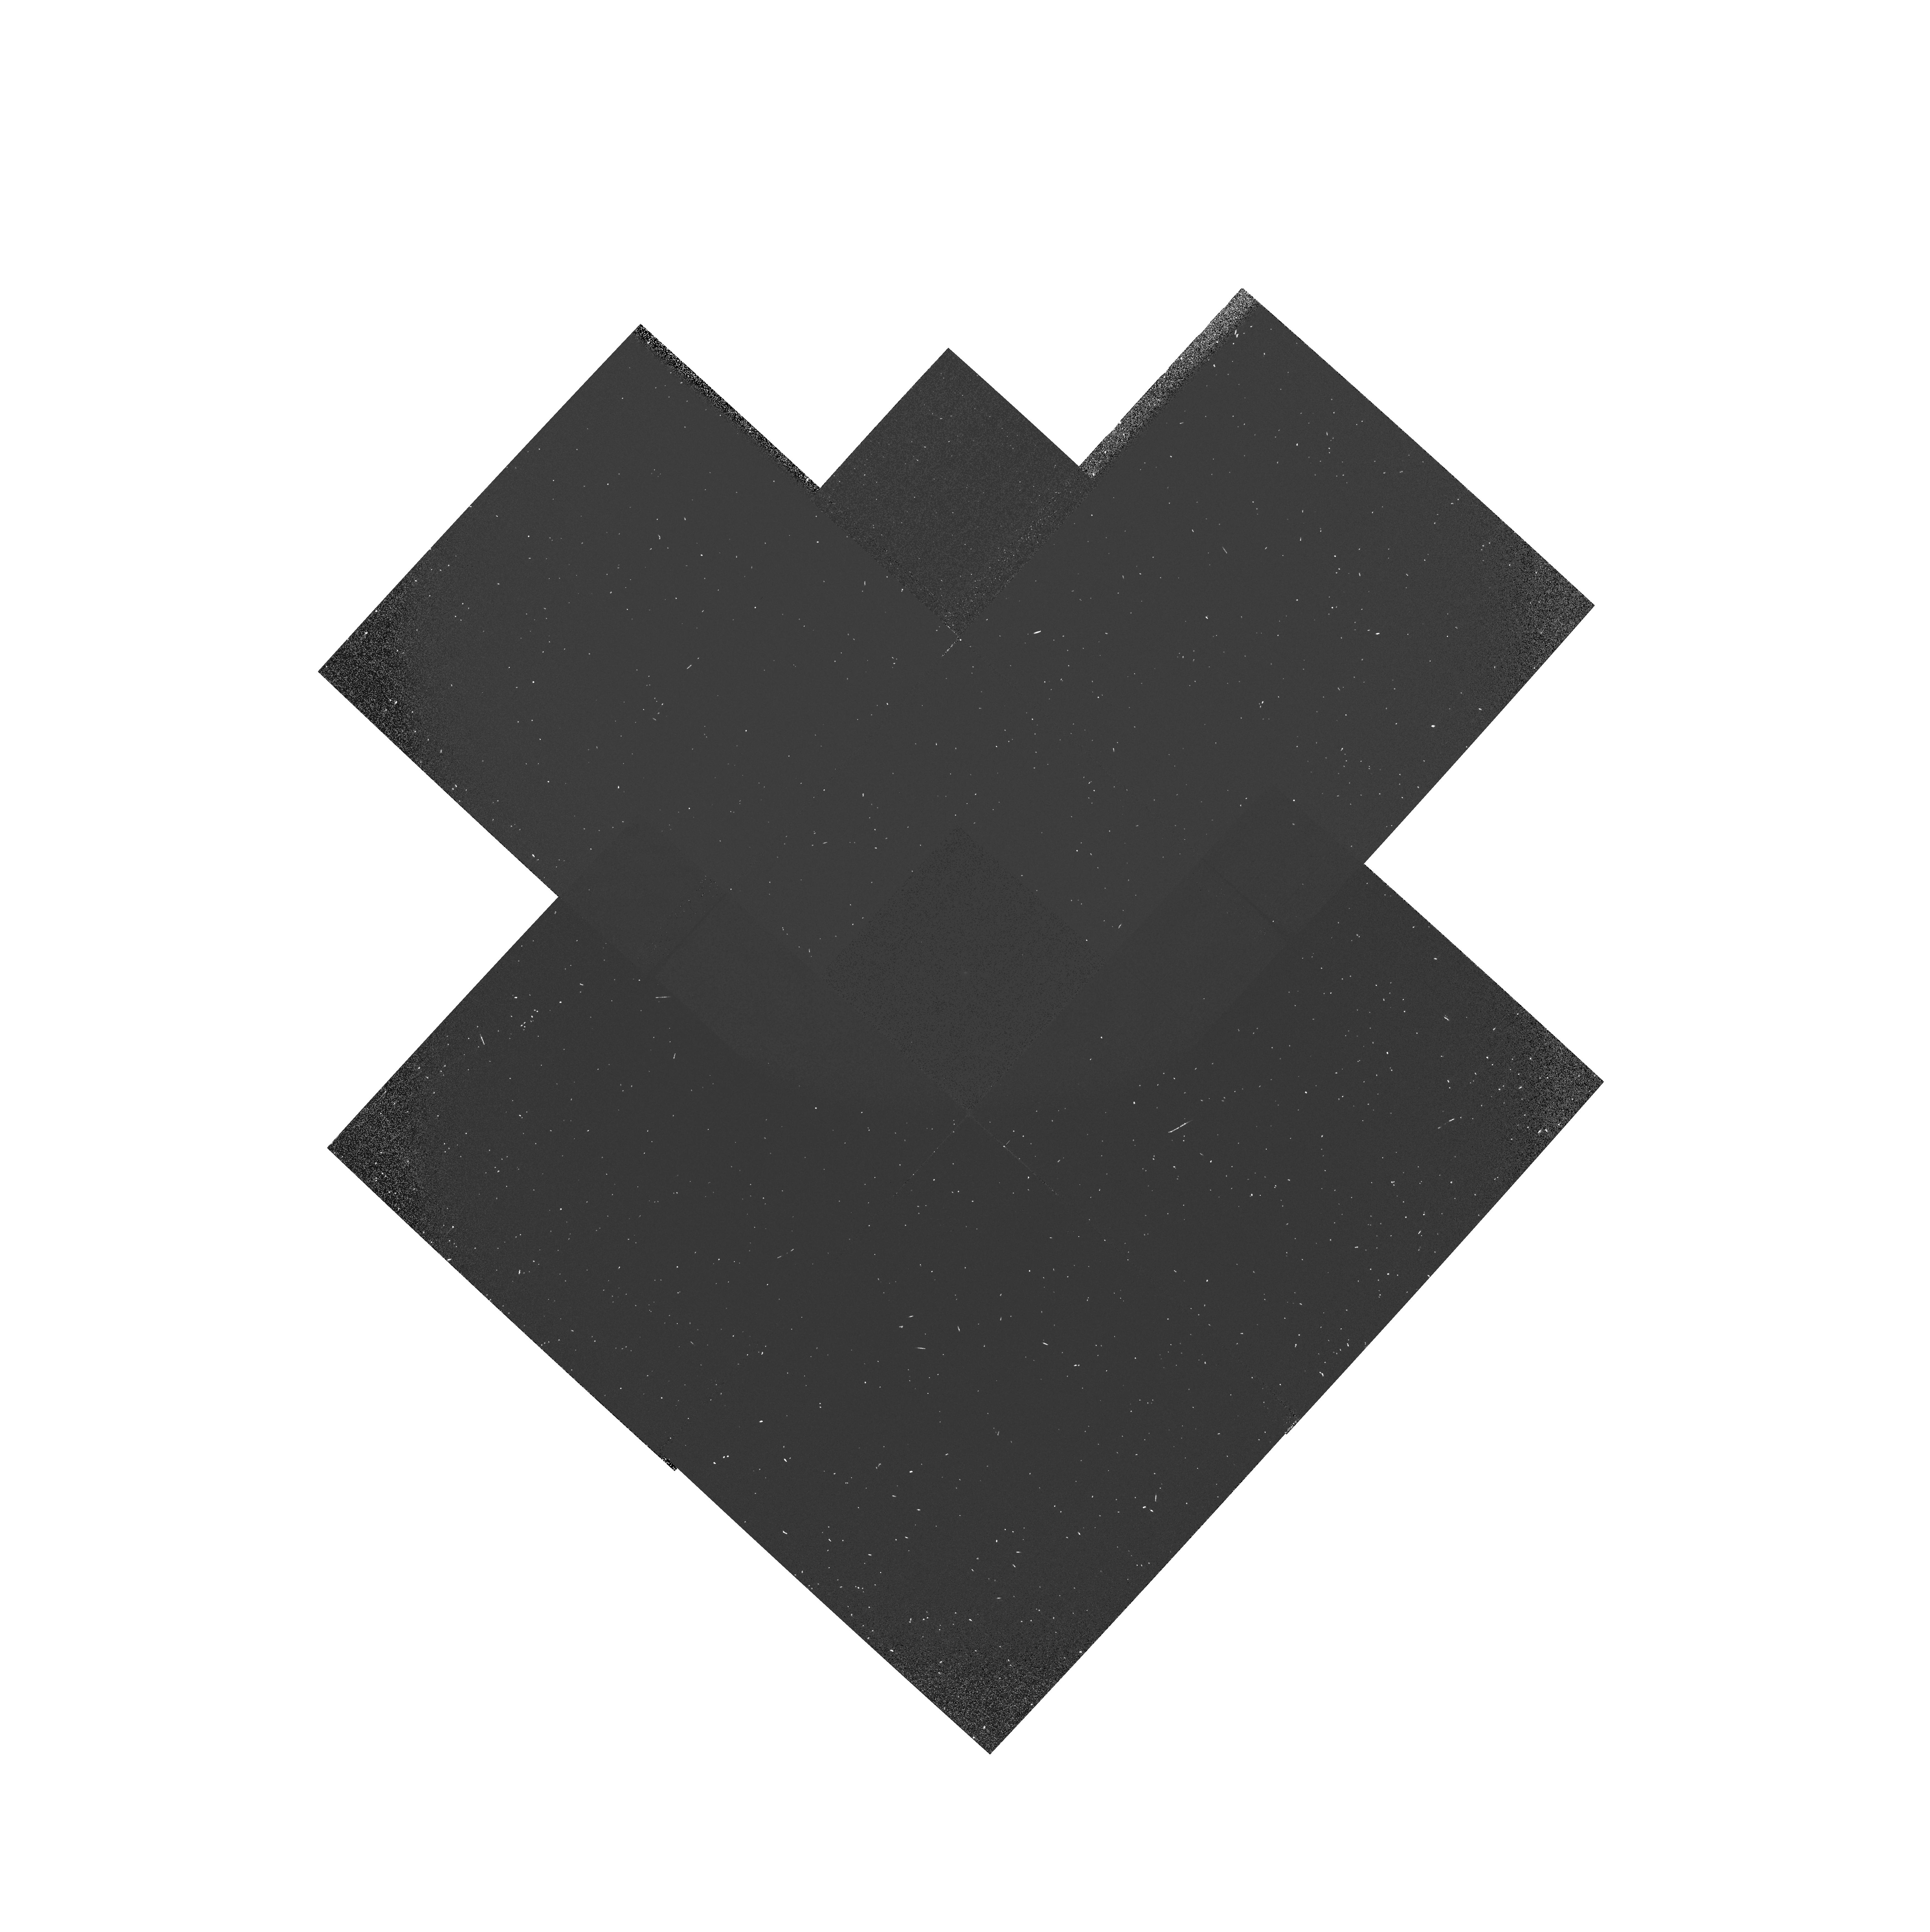
Target: GRW+70D5824. Instrument: WFPC2/PC. Filter: F160BW-F165LP. Exposure: 5 min. Observation ID: hst_7626_04_wfpc2_pc_f160bw-f165lp_u4s604

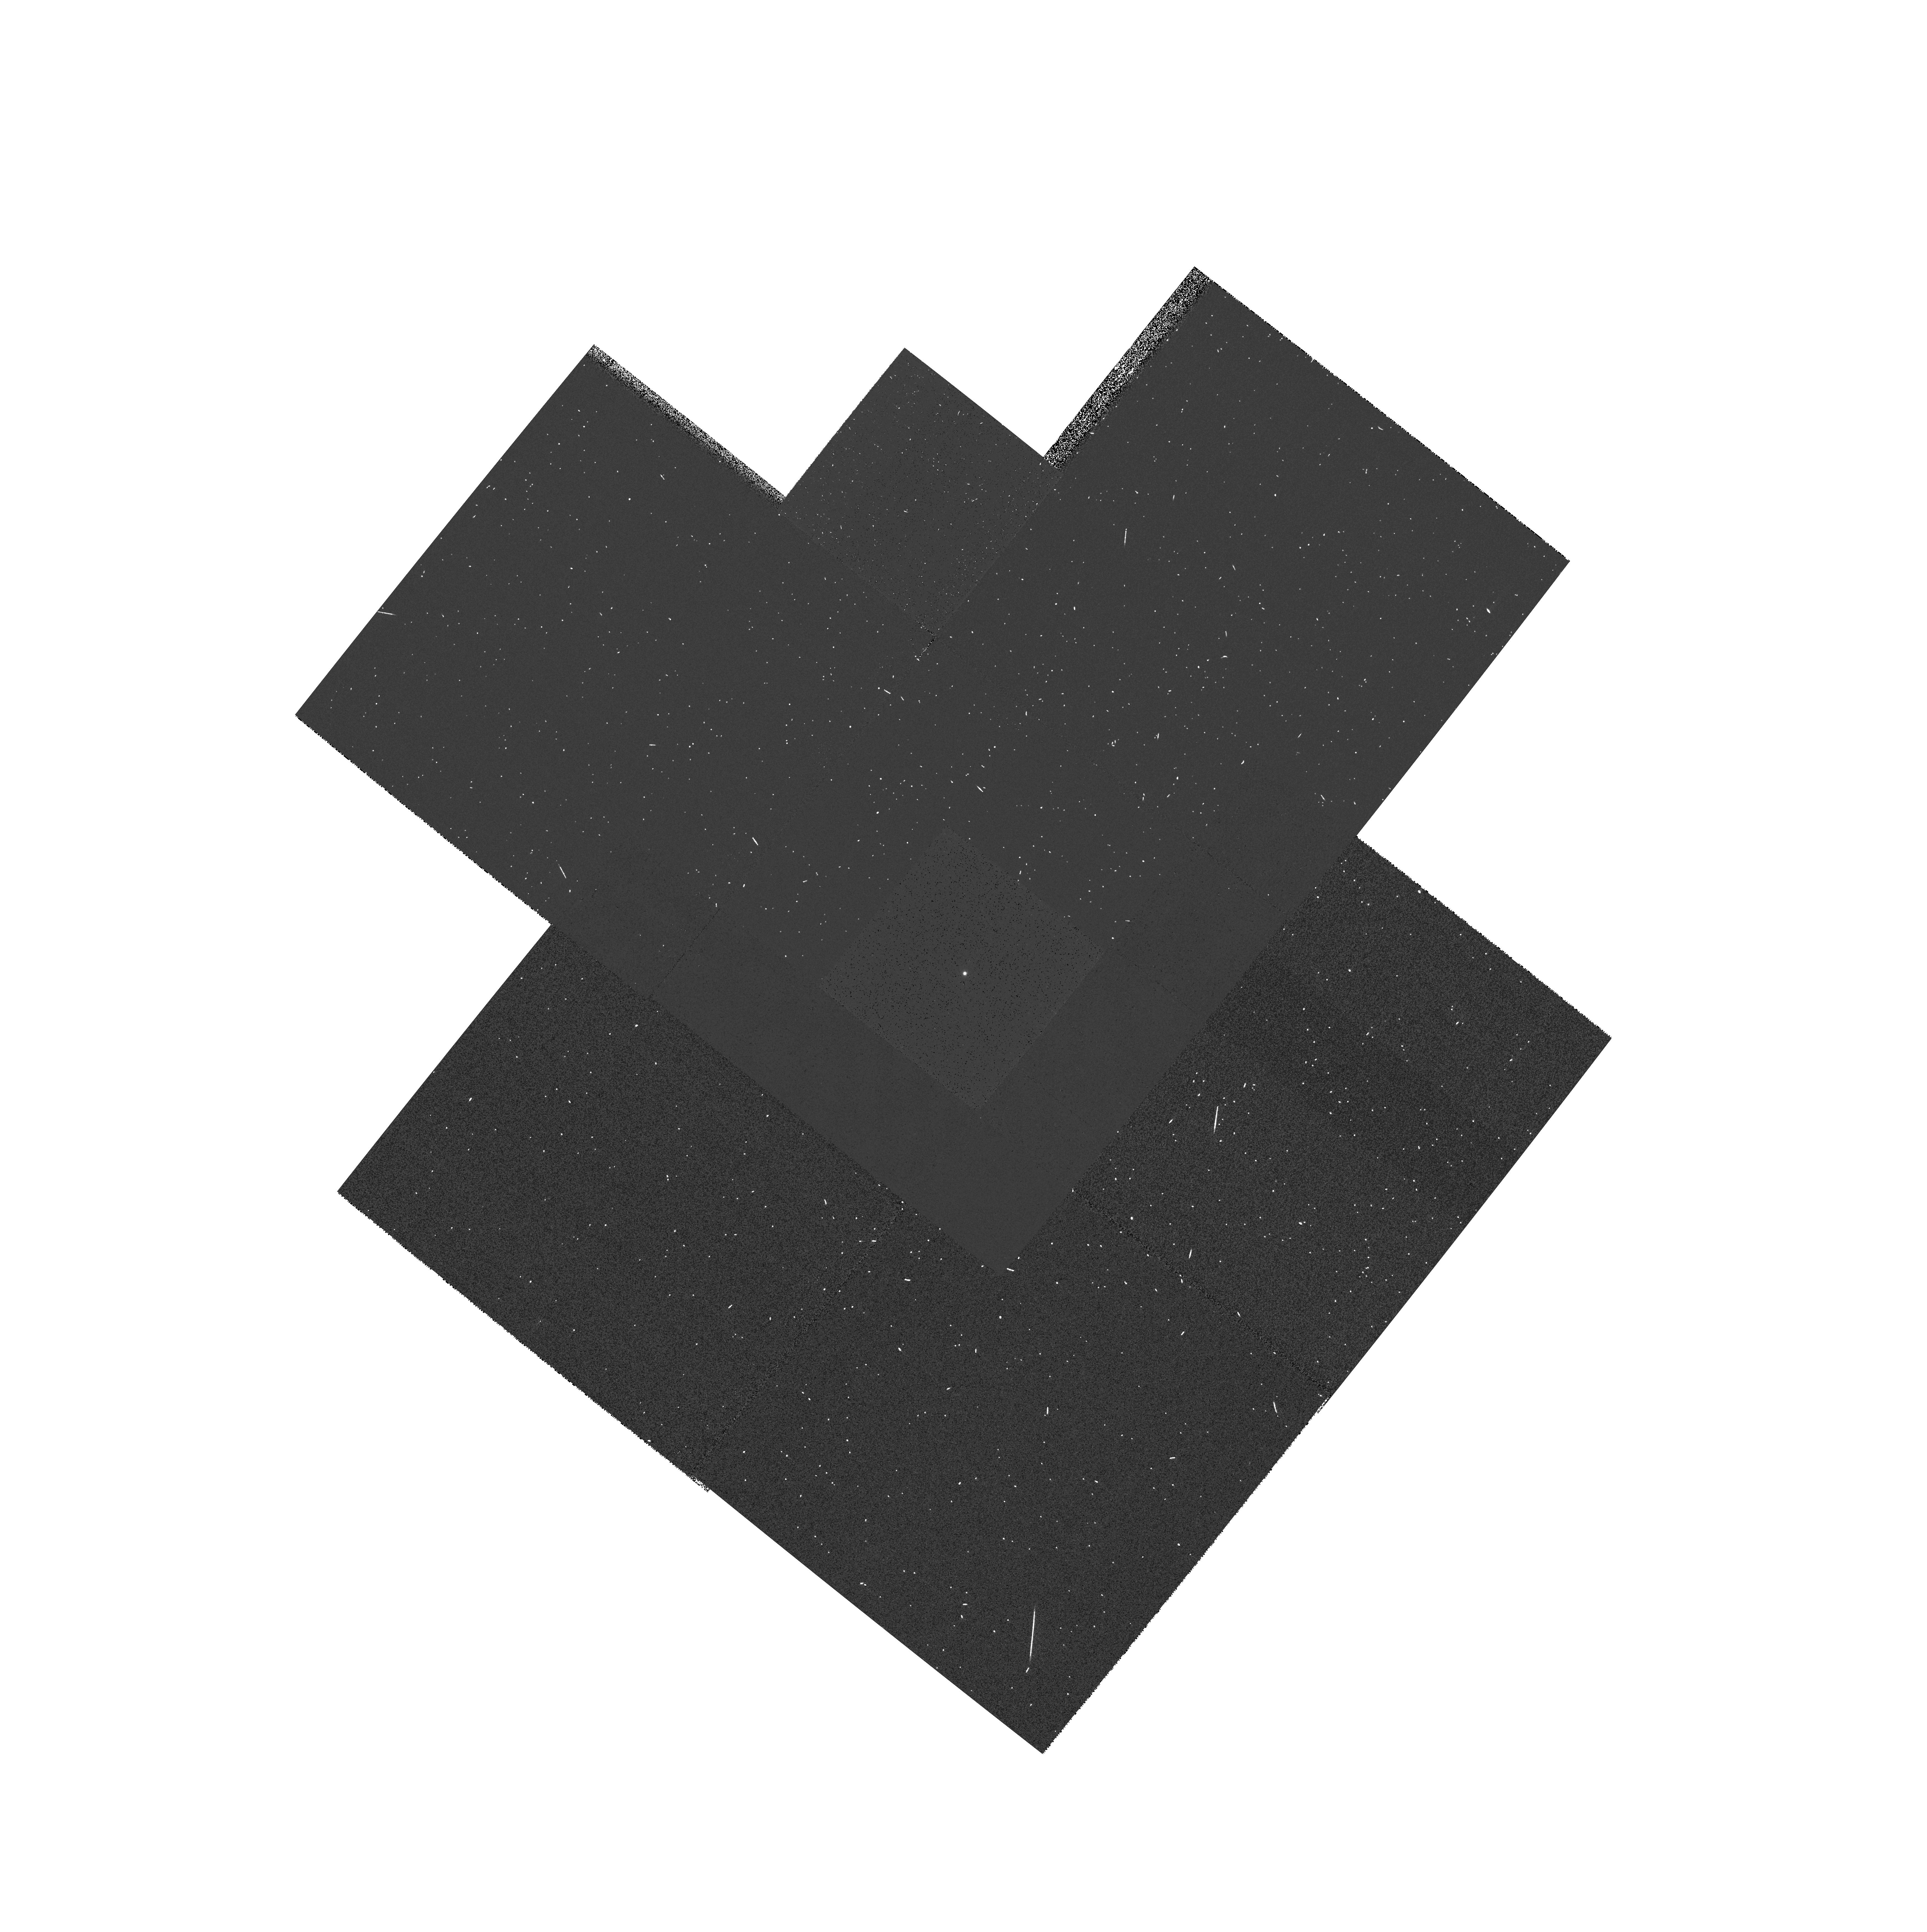
Target: GRW+70D5824. Instrument: WFPC2/PC. Filter: F390N. Exposure: 3 min. Observation ID: hst_7626_03_wfpc2_pc_f390n_u4s603

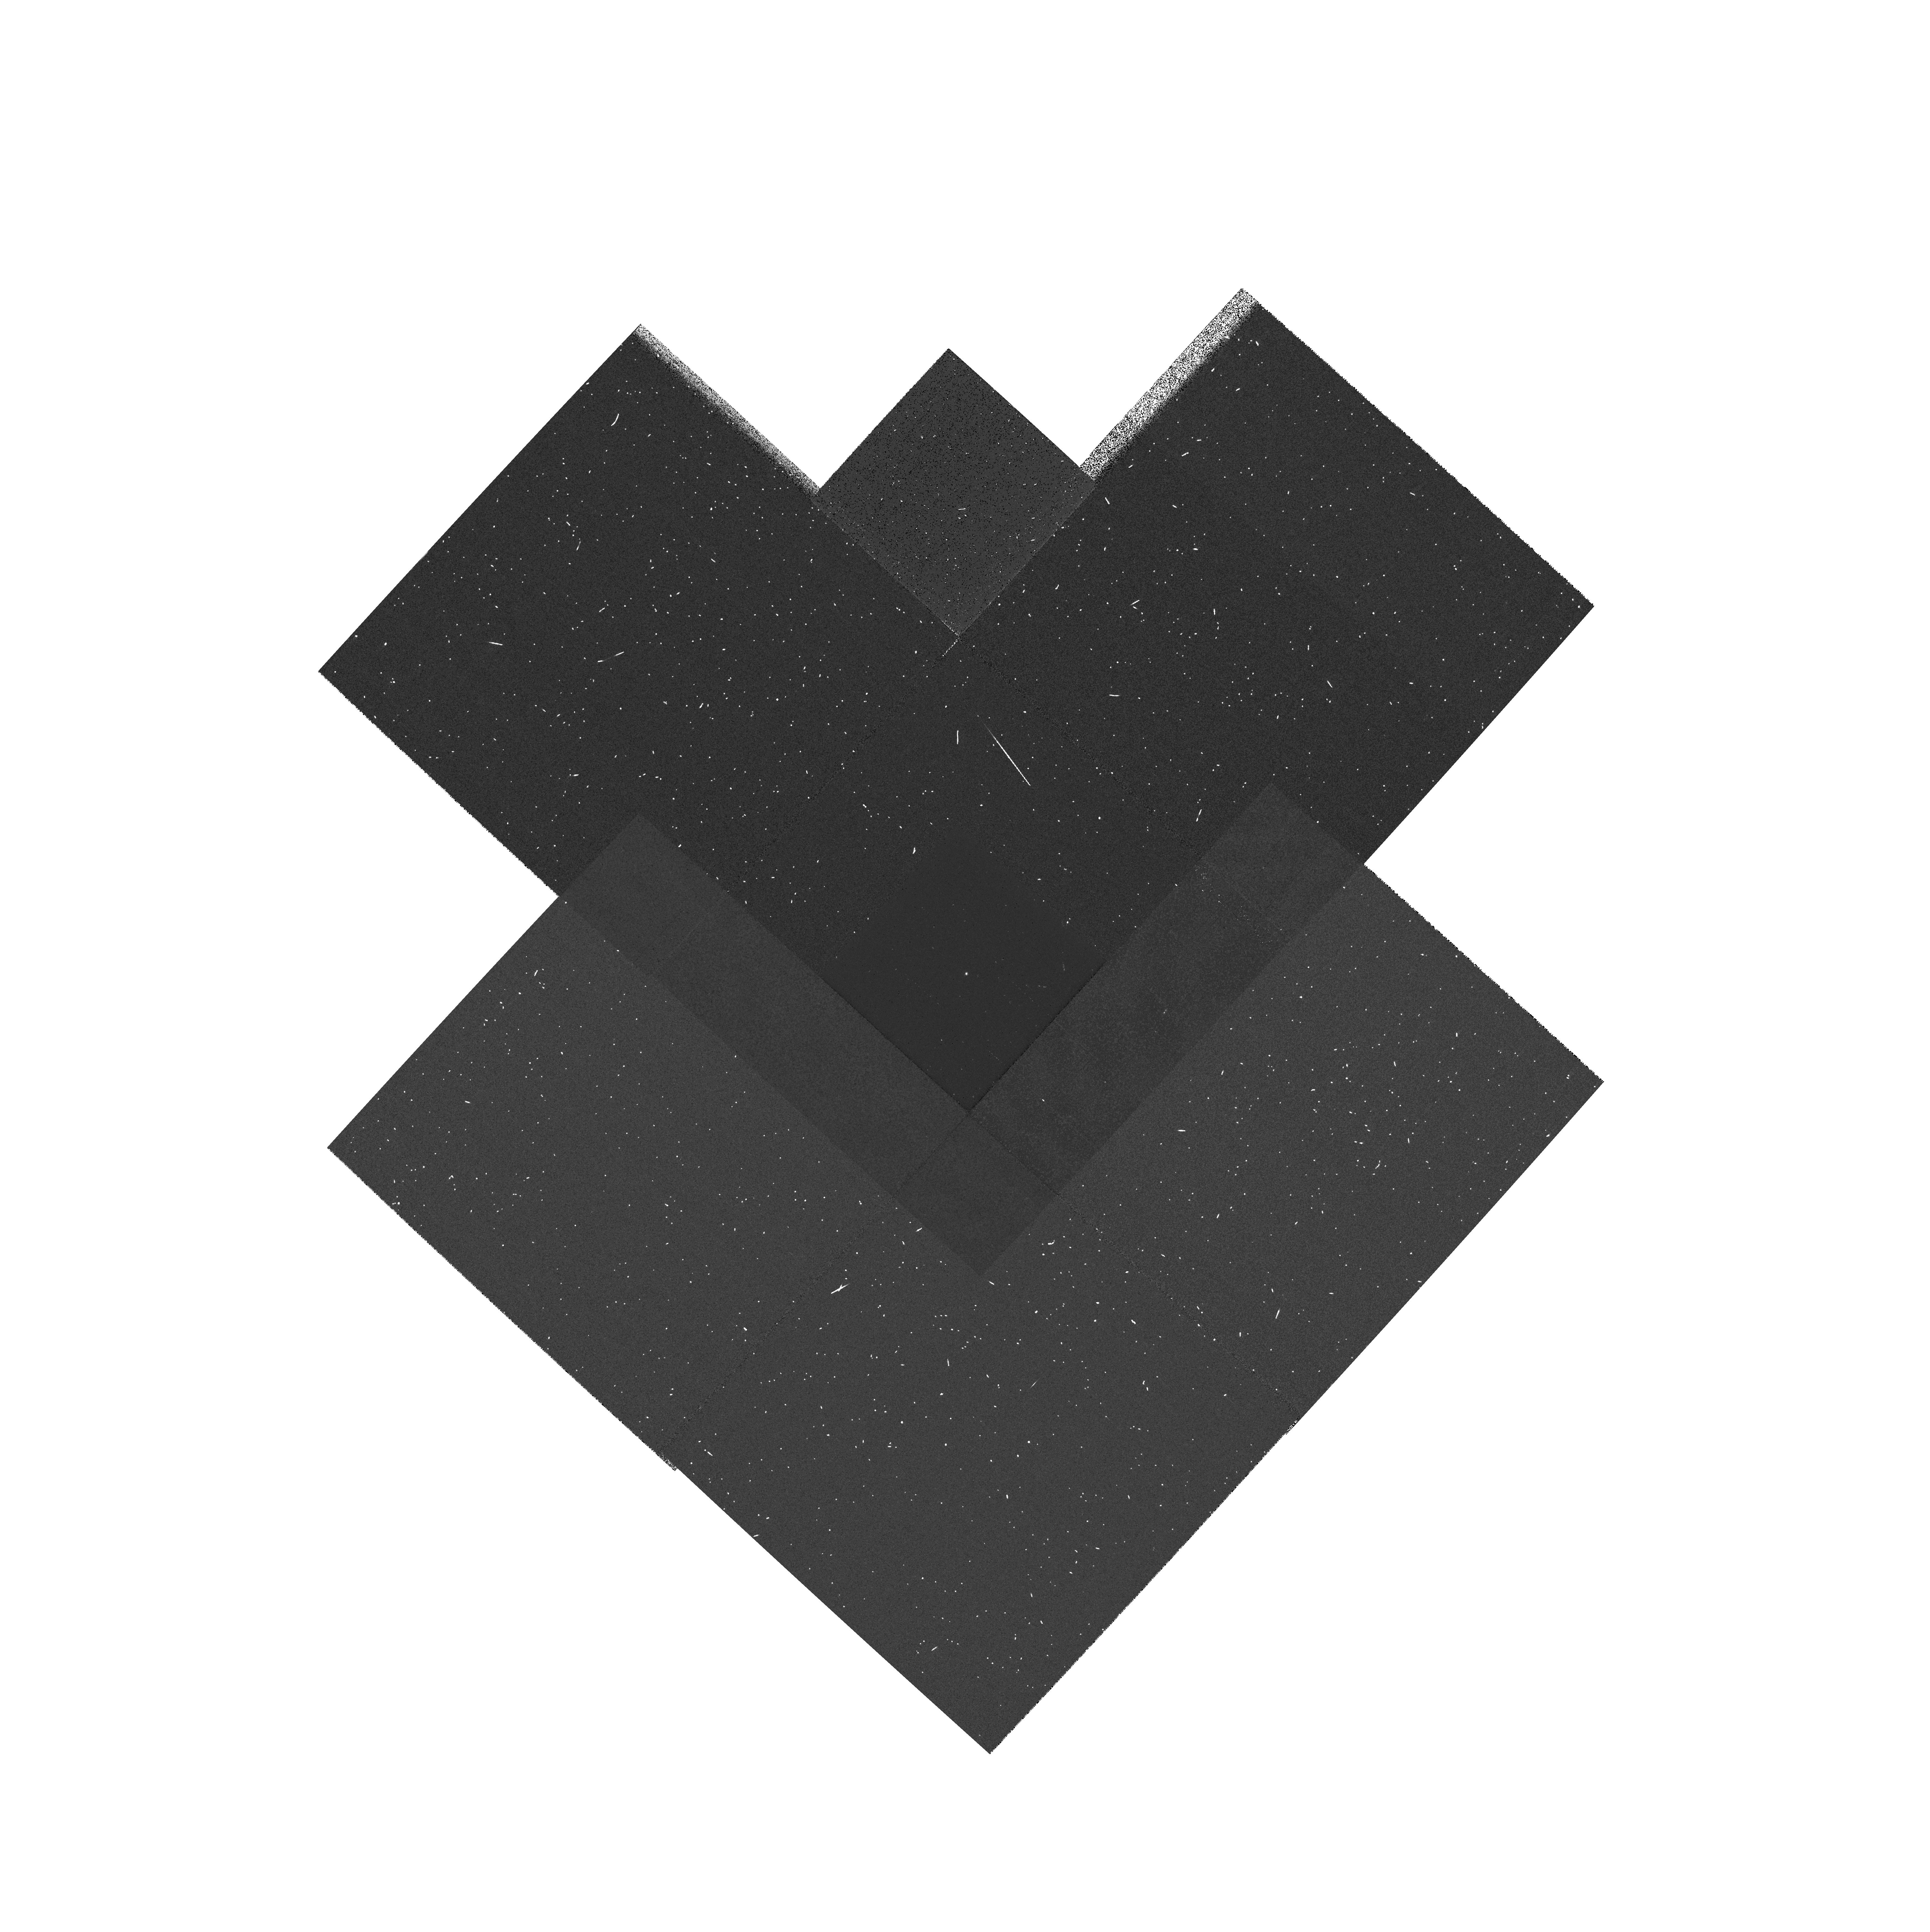
Target: GRW+70D5824. Instrument: WFPC2/PC. Filter: F343N. Exposure: 5 min. Observation ID: hst_7626_04_wfpc2_pc_f343n_u4s604

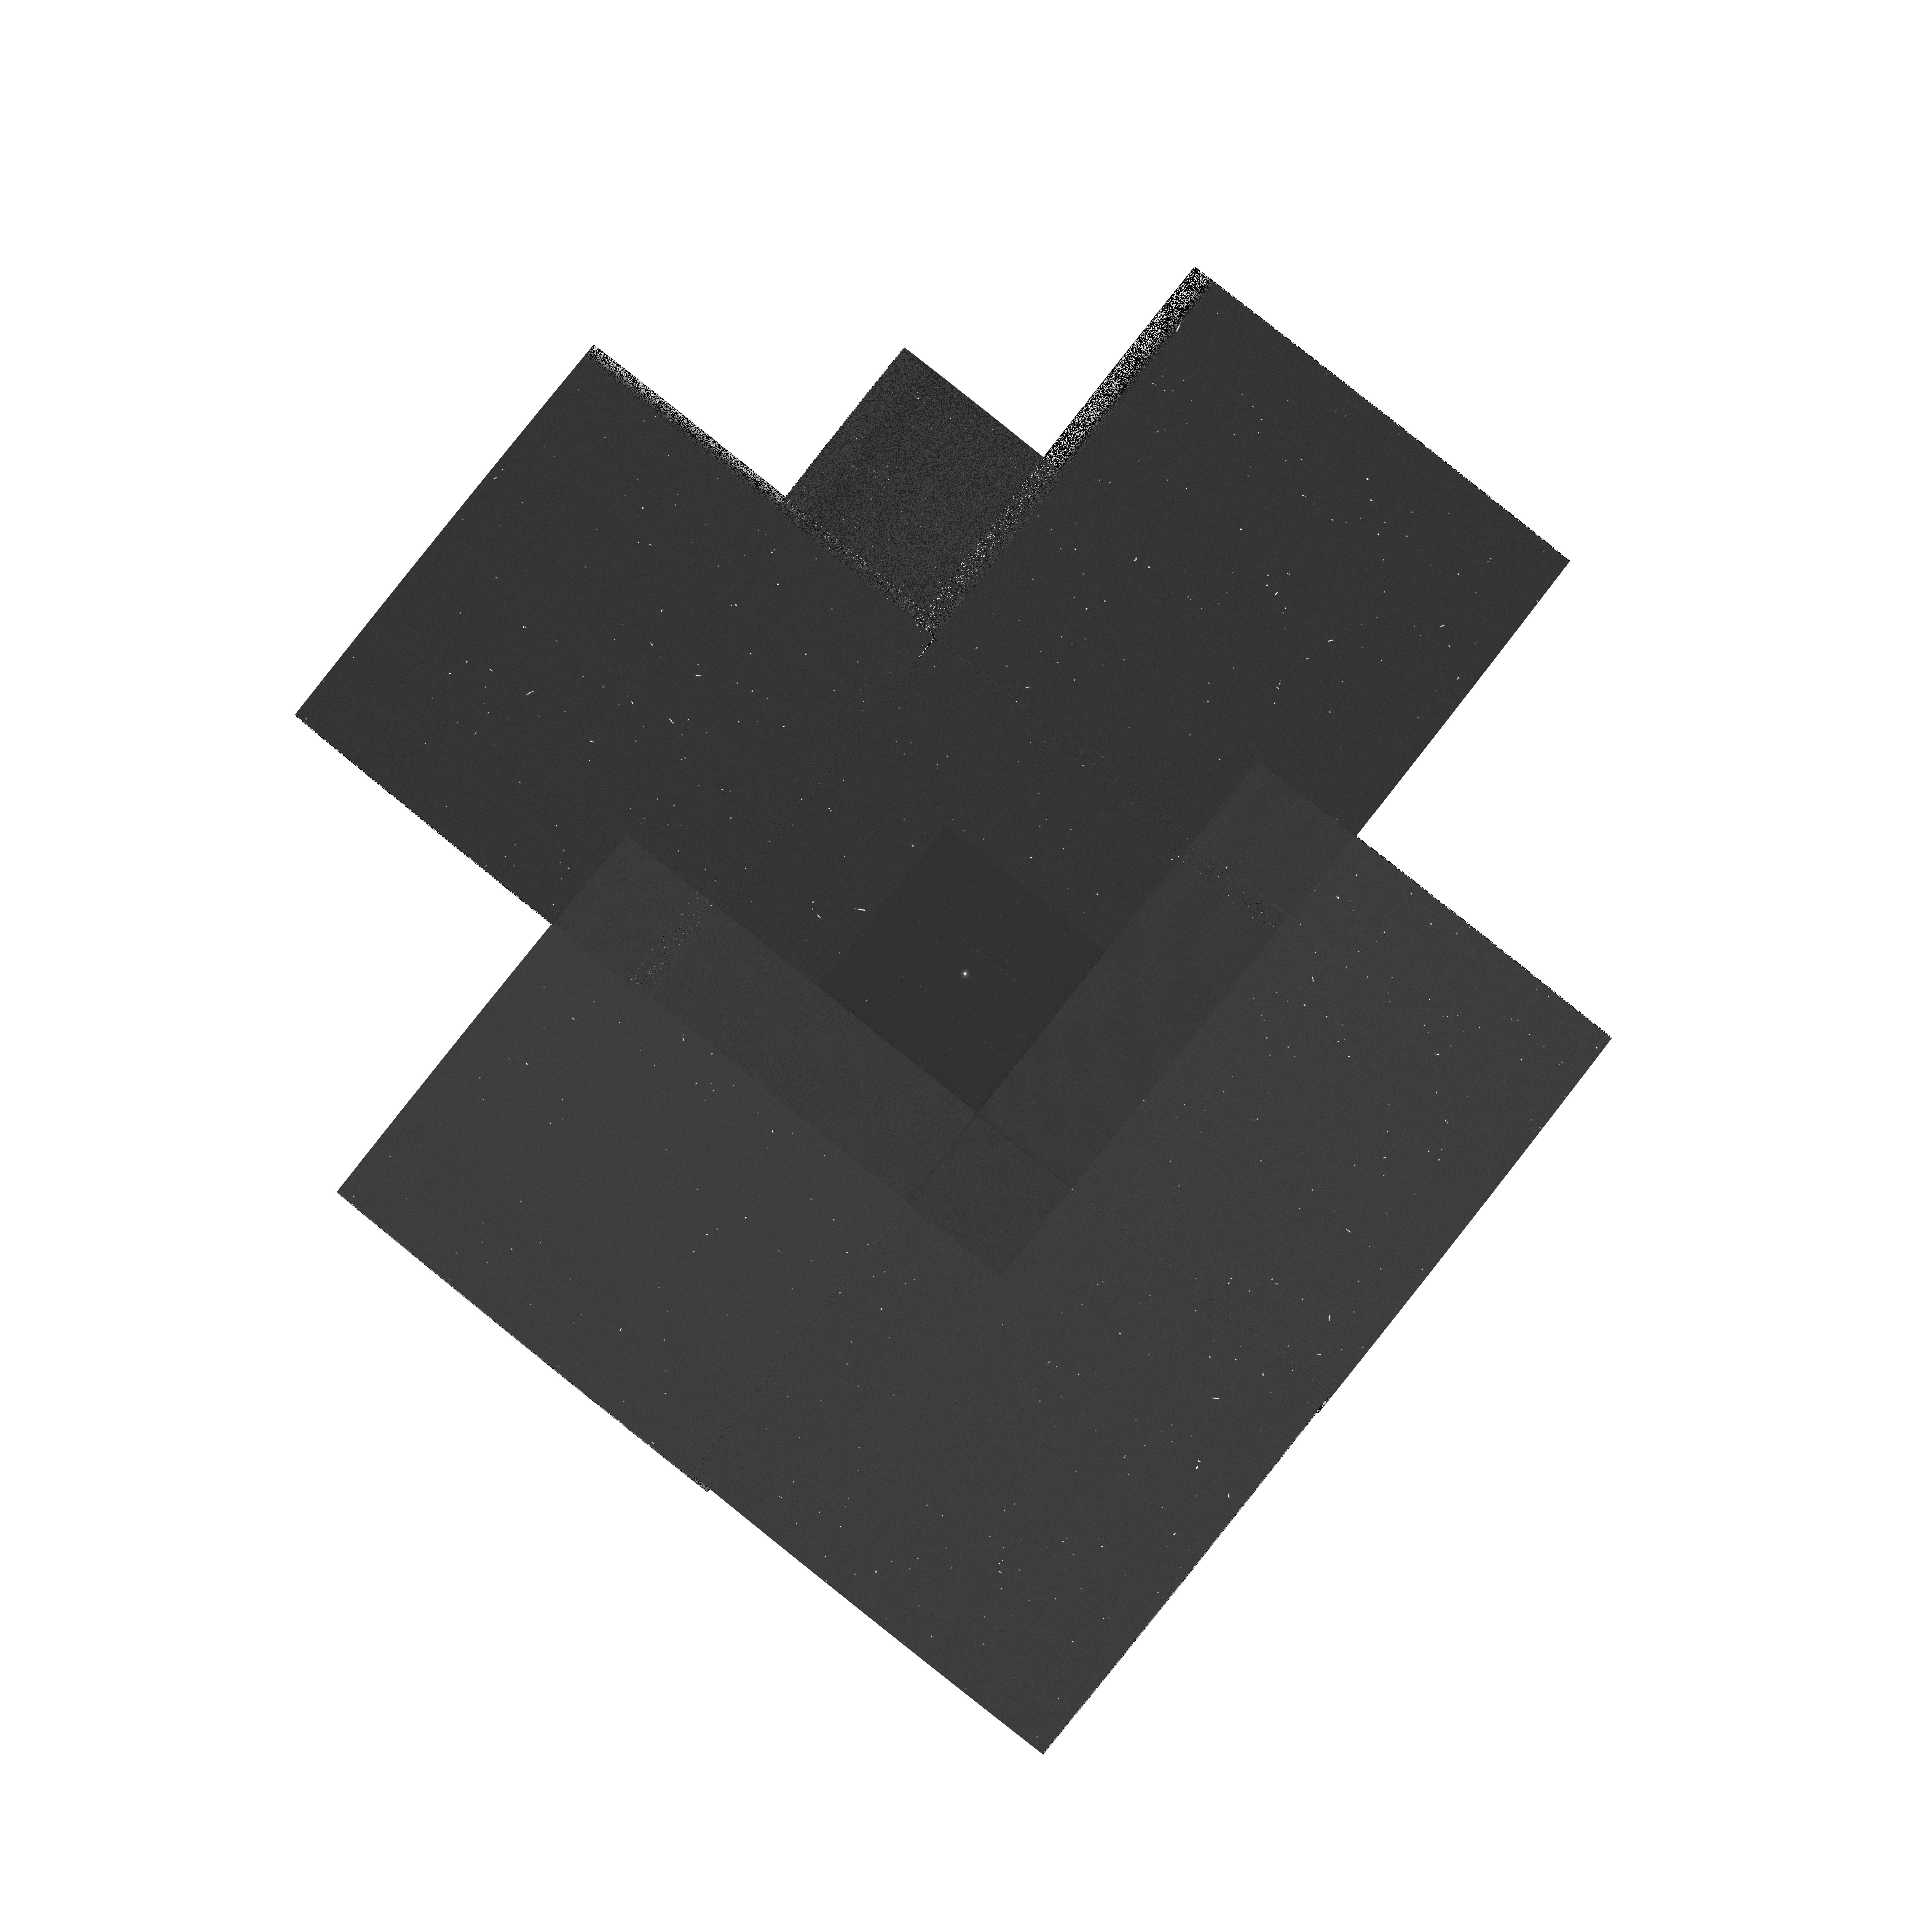
Target: GRW+70D5824. Instrument: WFPC2/PC. Filter: F185W. Exposure: 1 min. Observation ID: hst_7626_03_wfpc2_pc_f185w_u4s603

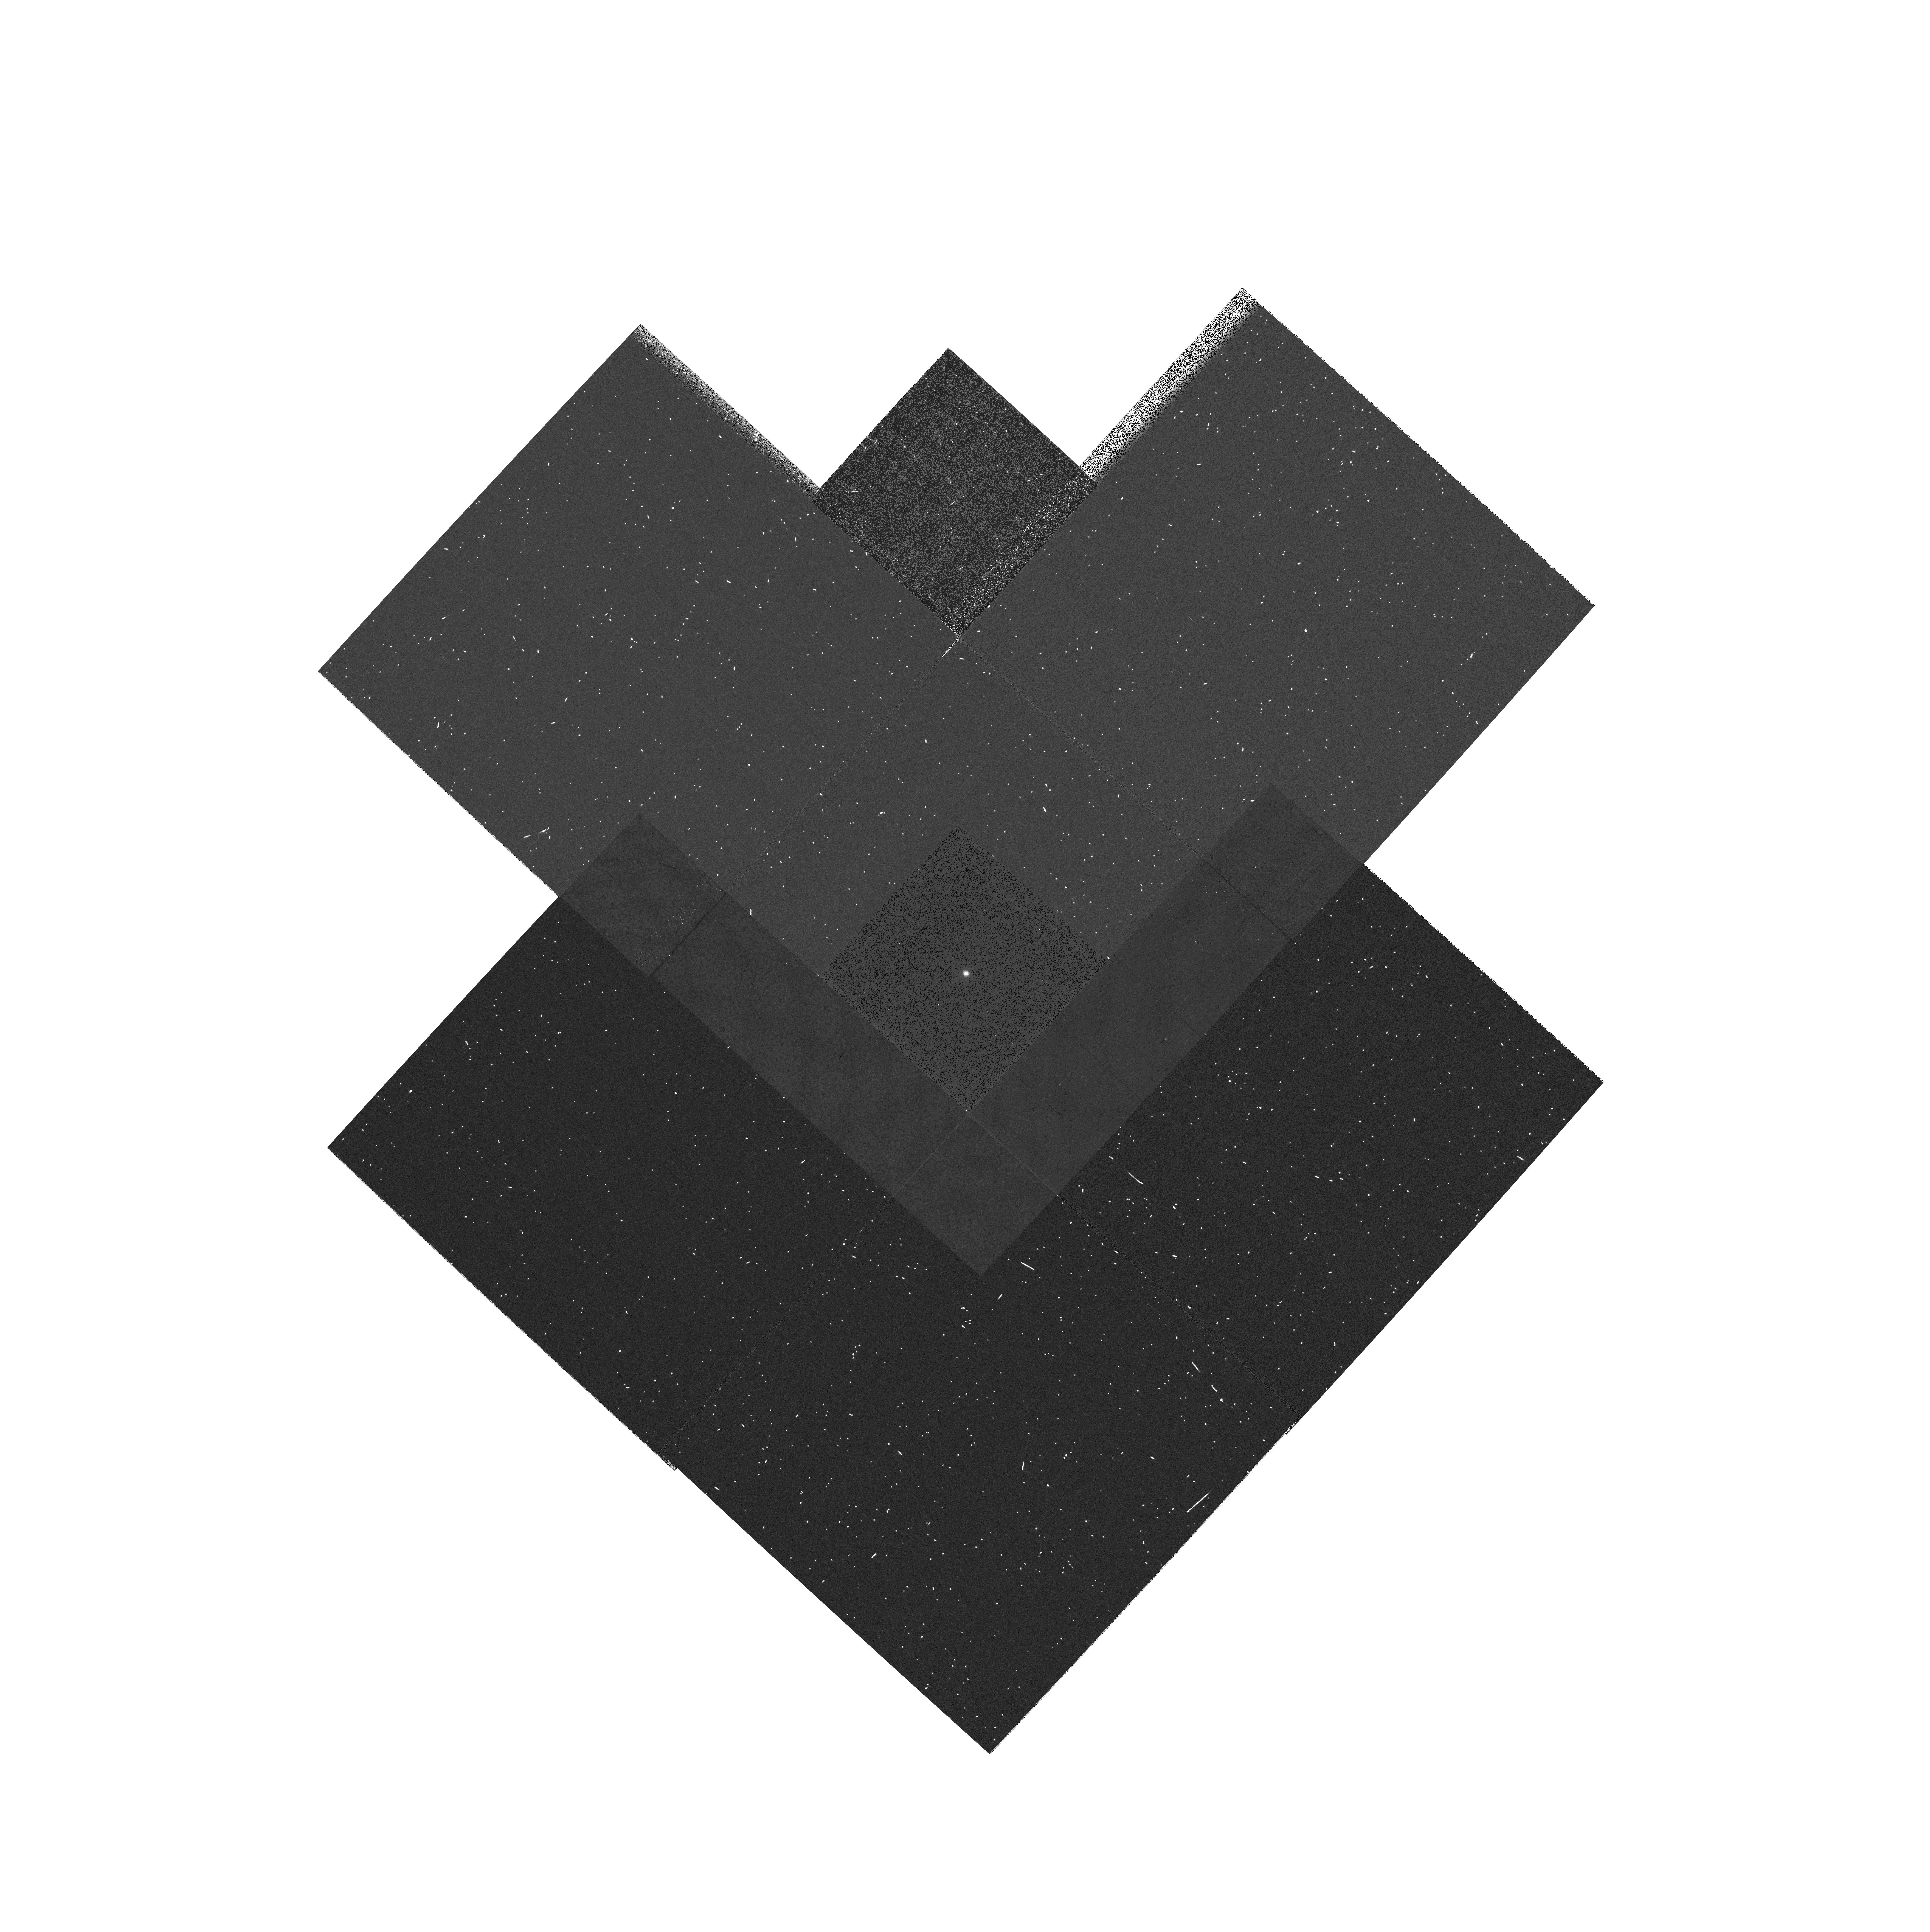
Target: GRW+70D5824. Instrument: WFPC2/PC. Filter: F122M. Exposure: 5 min. Observation ID: hst_7626_04_wfpc2_pc_f122m_u4s604

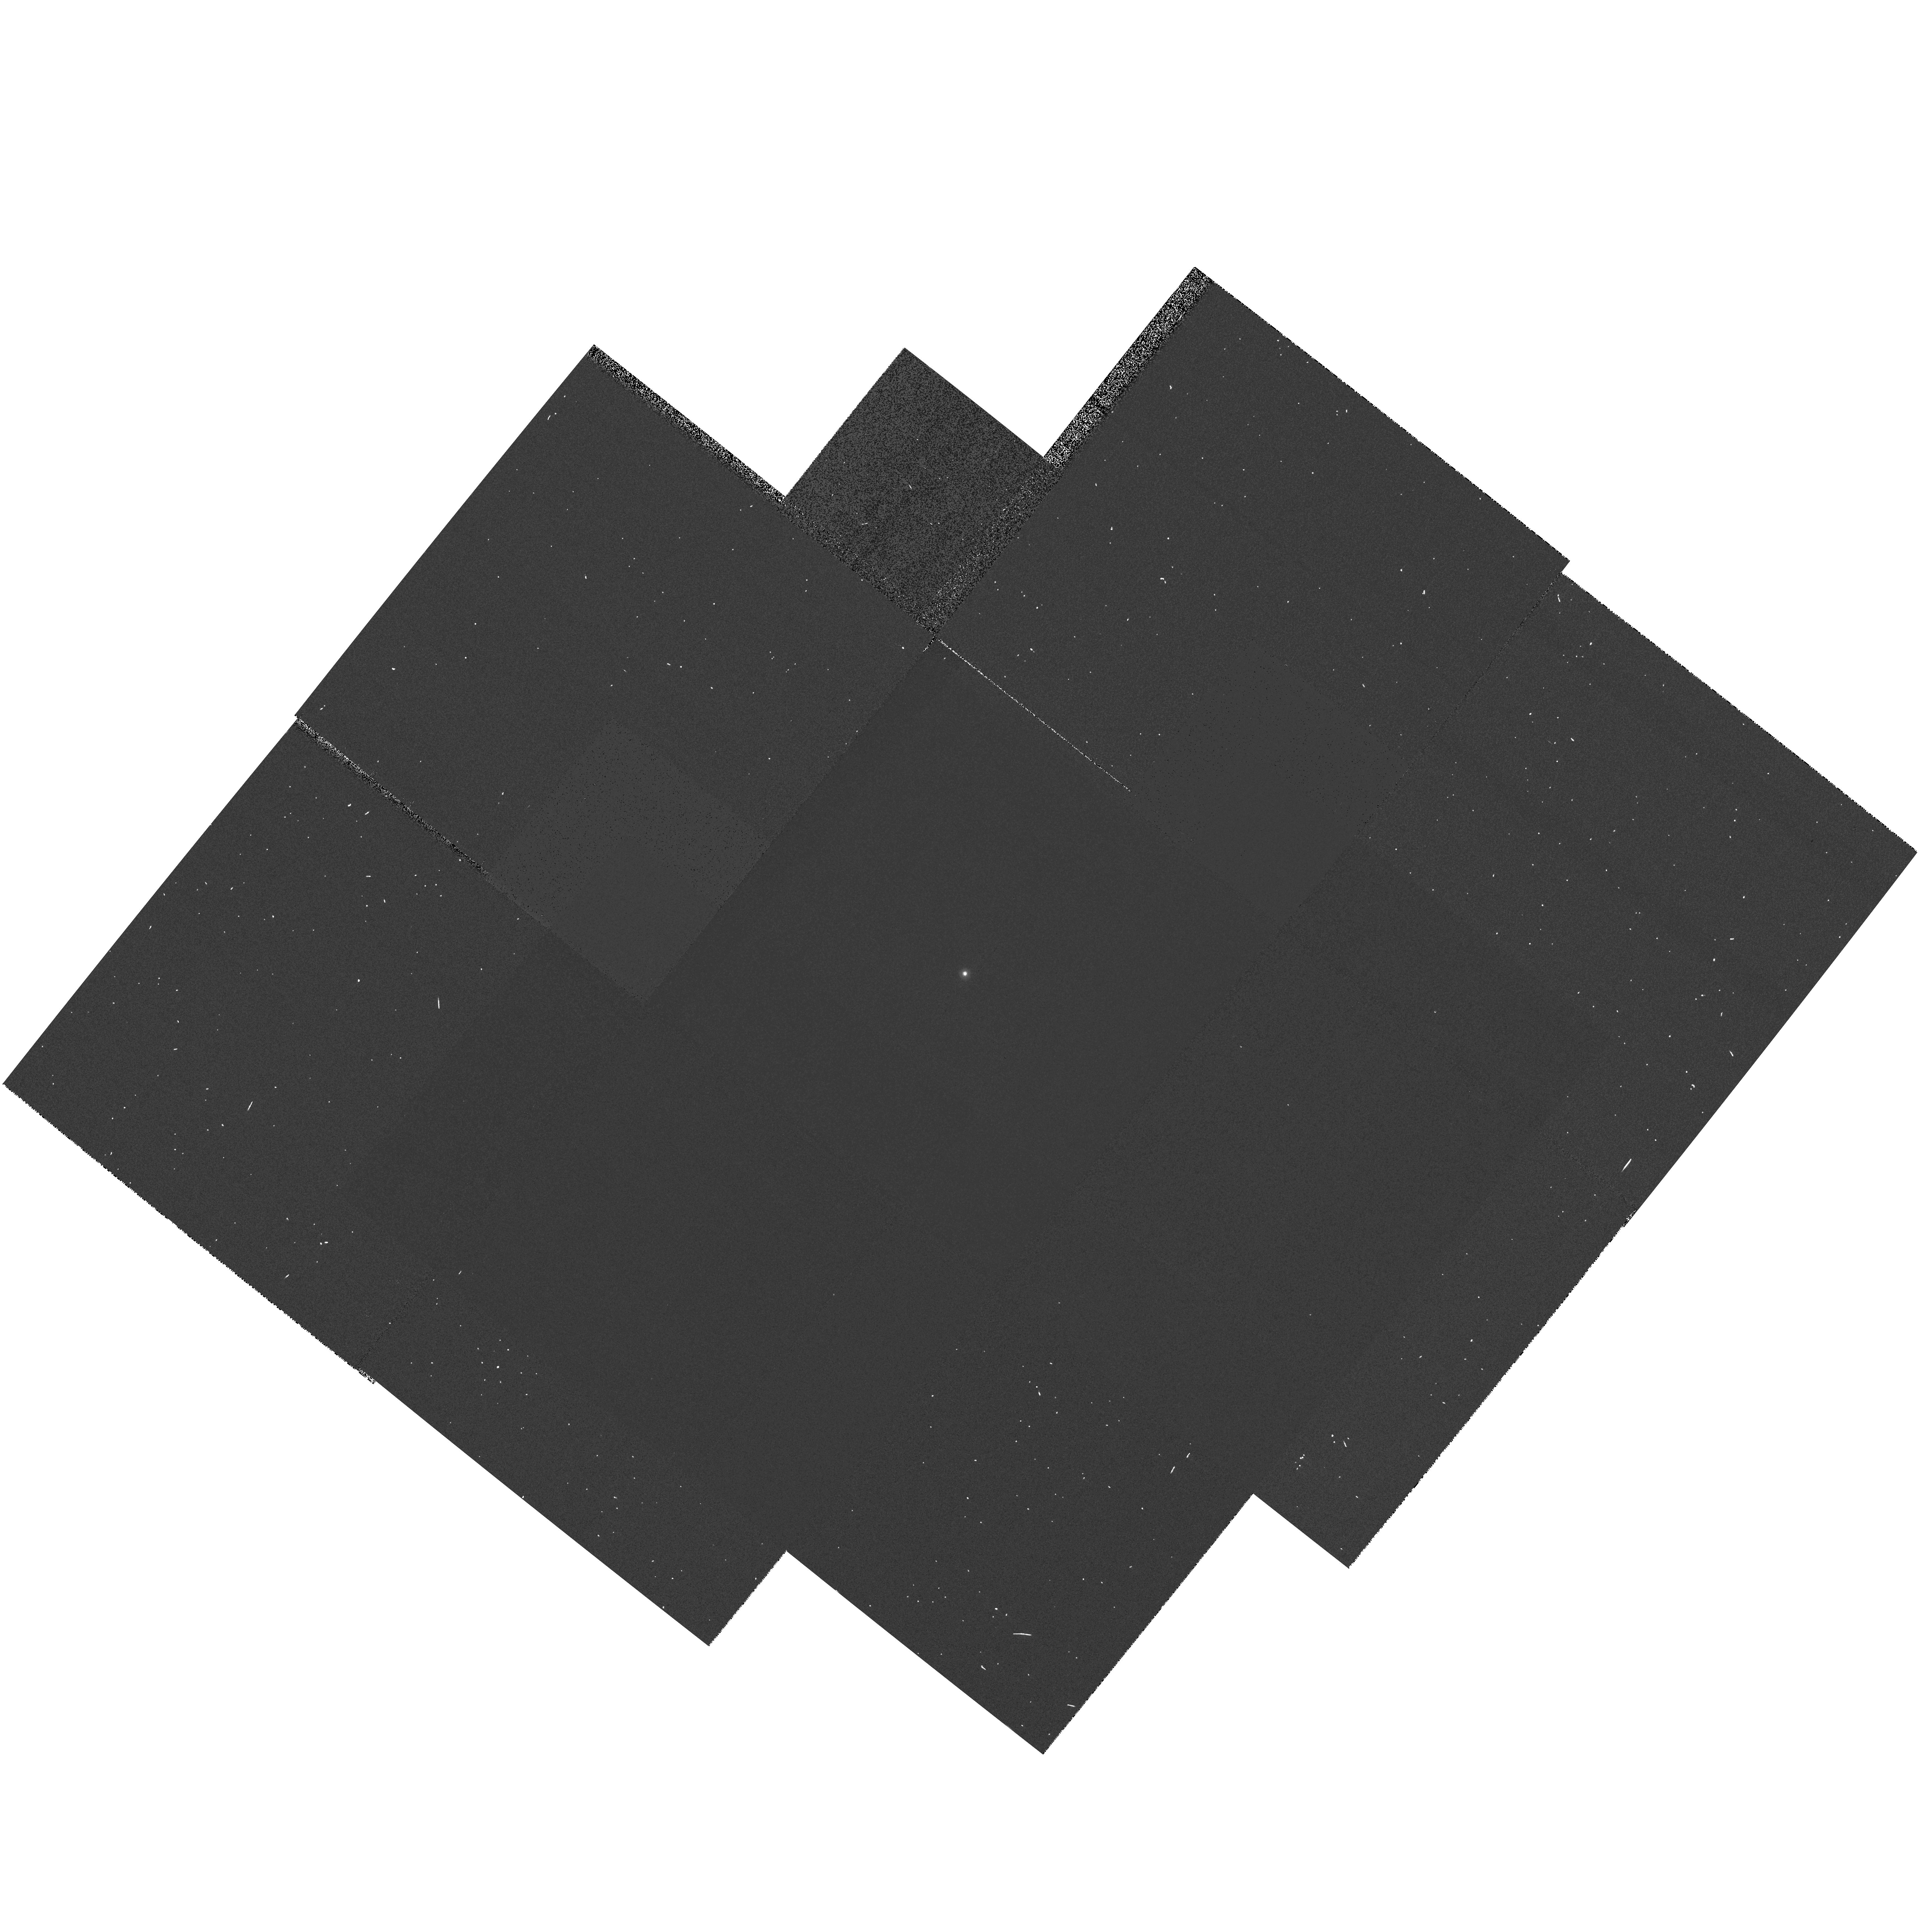
Target: GRW+70D5824. Instrument: WFPC2/PC. Filter: F218W. Exposure: 3 min. Observation ID: hst_7626_03_wfpc2_pc_f218w_u4s603

UV Throughput (PI: Baggett, Sylvia M.)

This proposal is designed to perform a check of the UV throughput during Cycle 7 and is loosely based on the Cycle 5 and 6 UV throughput programs (6186, 6936) as well as past Lyman alpha proposals (5778 and 7018). The Cycle 7 program is designed to verify that the spectral response curve in the UV has not changed appreciably since the Cycle 6 measurements and that the contamination effects remain essentially same. The Lyman alpha observations will provide a check for possible contamination on the pickoff mirror.